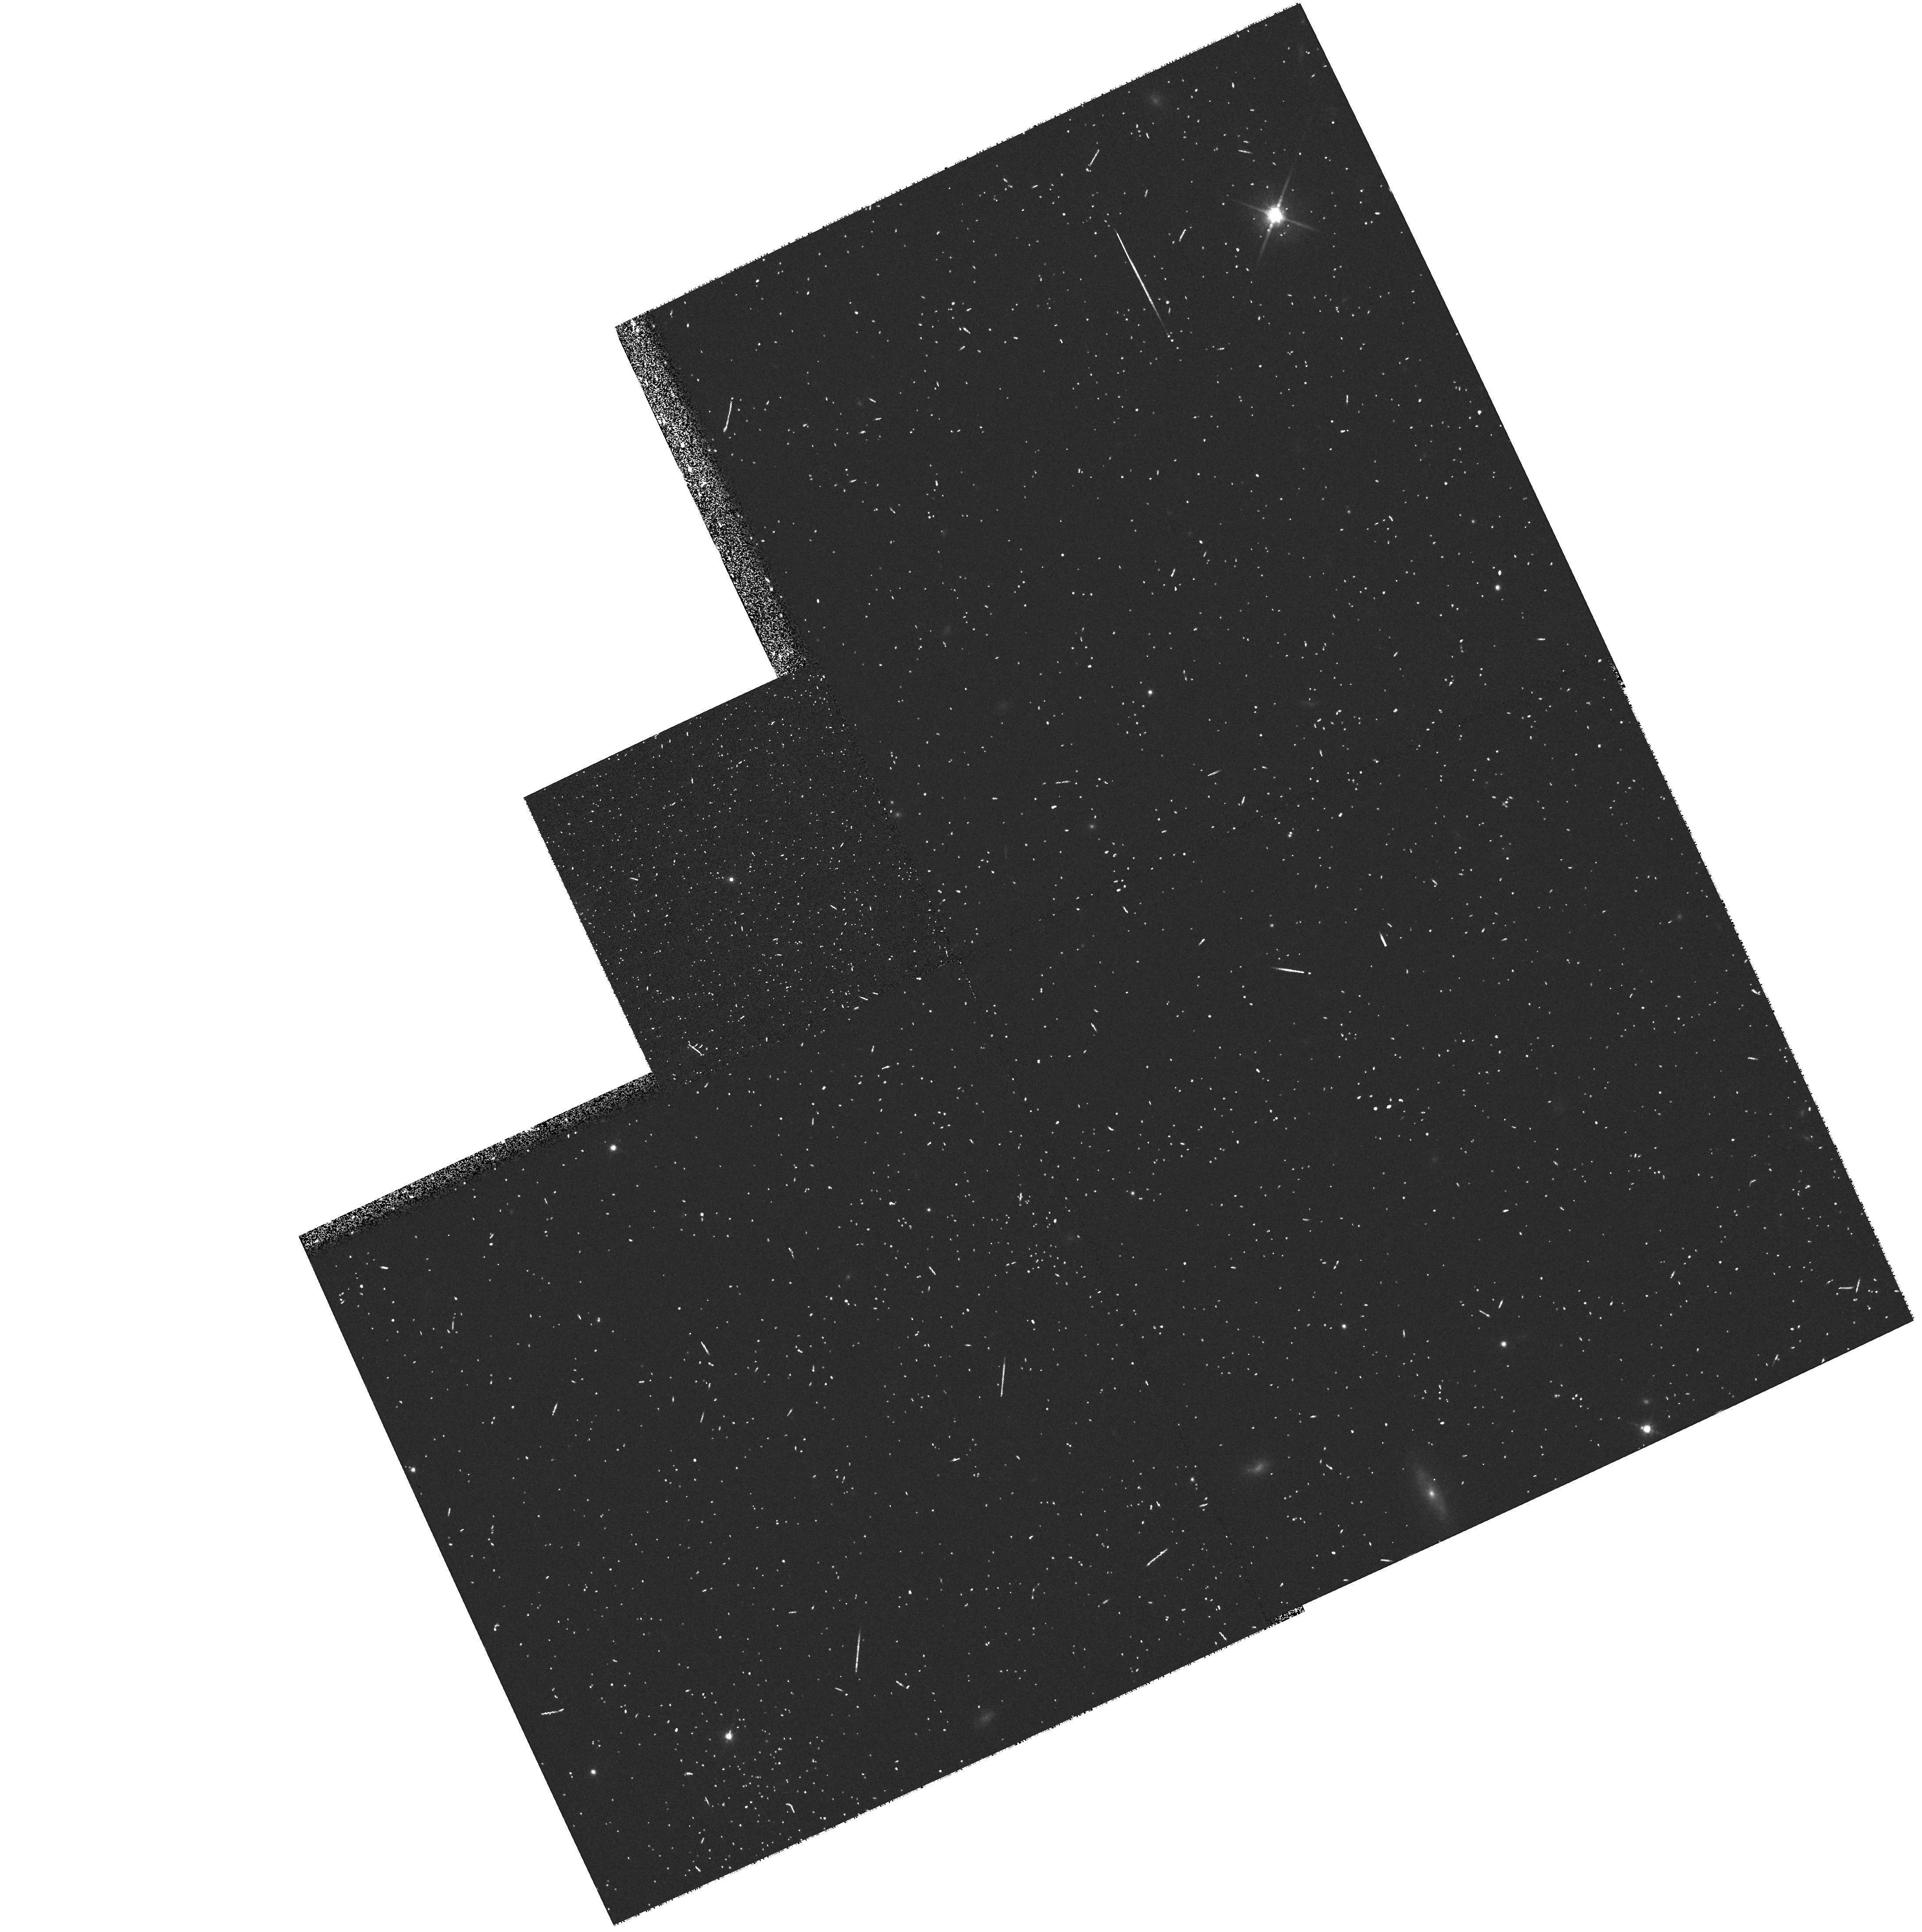
Target: 2MASSW2158-1550. Instrument: WFPC2/PC. Filter: F814W. Exposure: 7 min. Observation ID: hst_8581_07_wfpc2_pc_f814w_u64t07

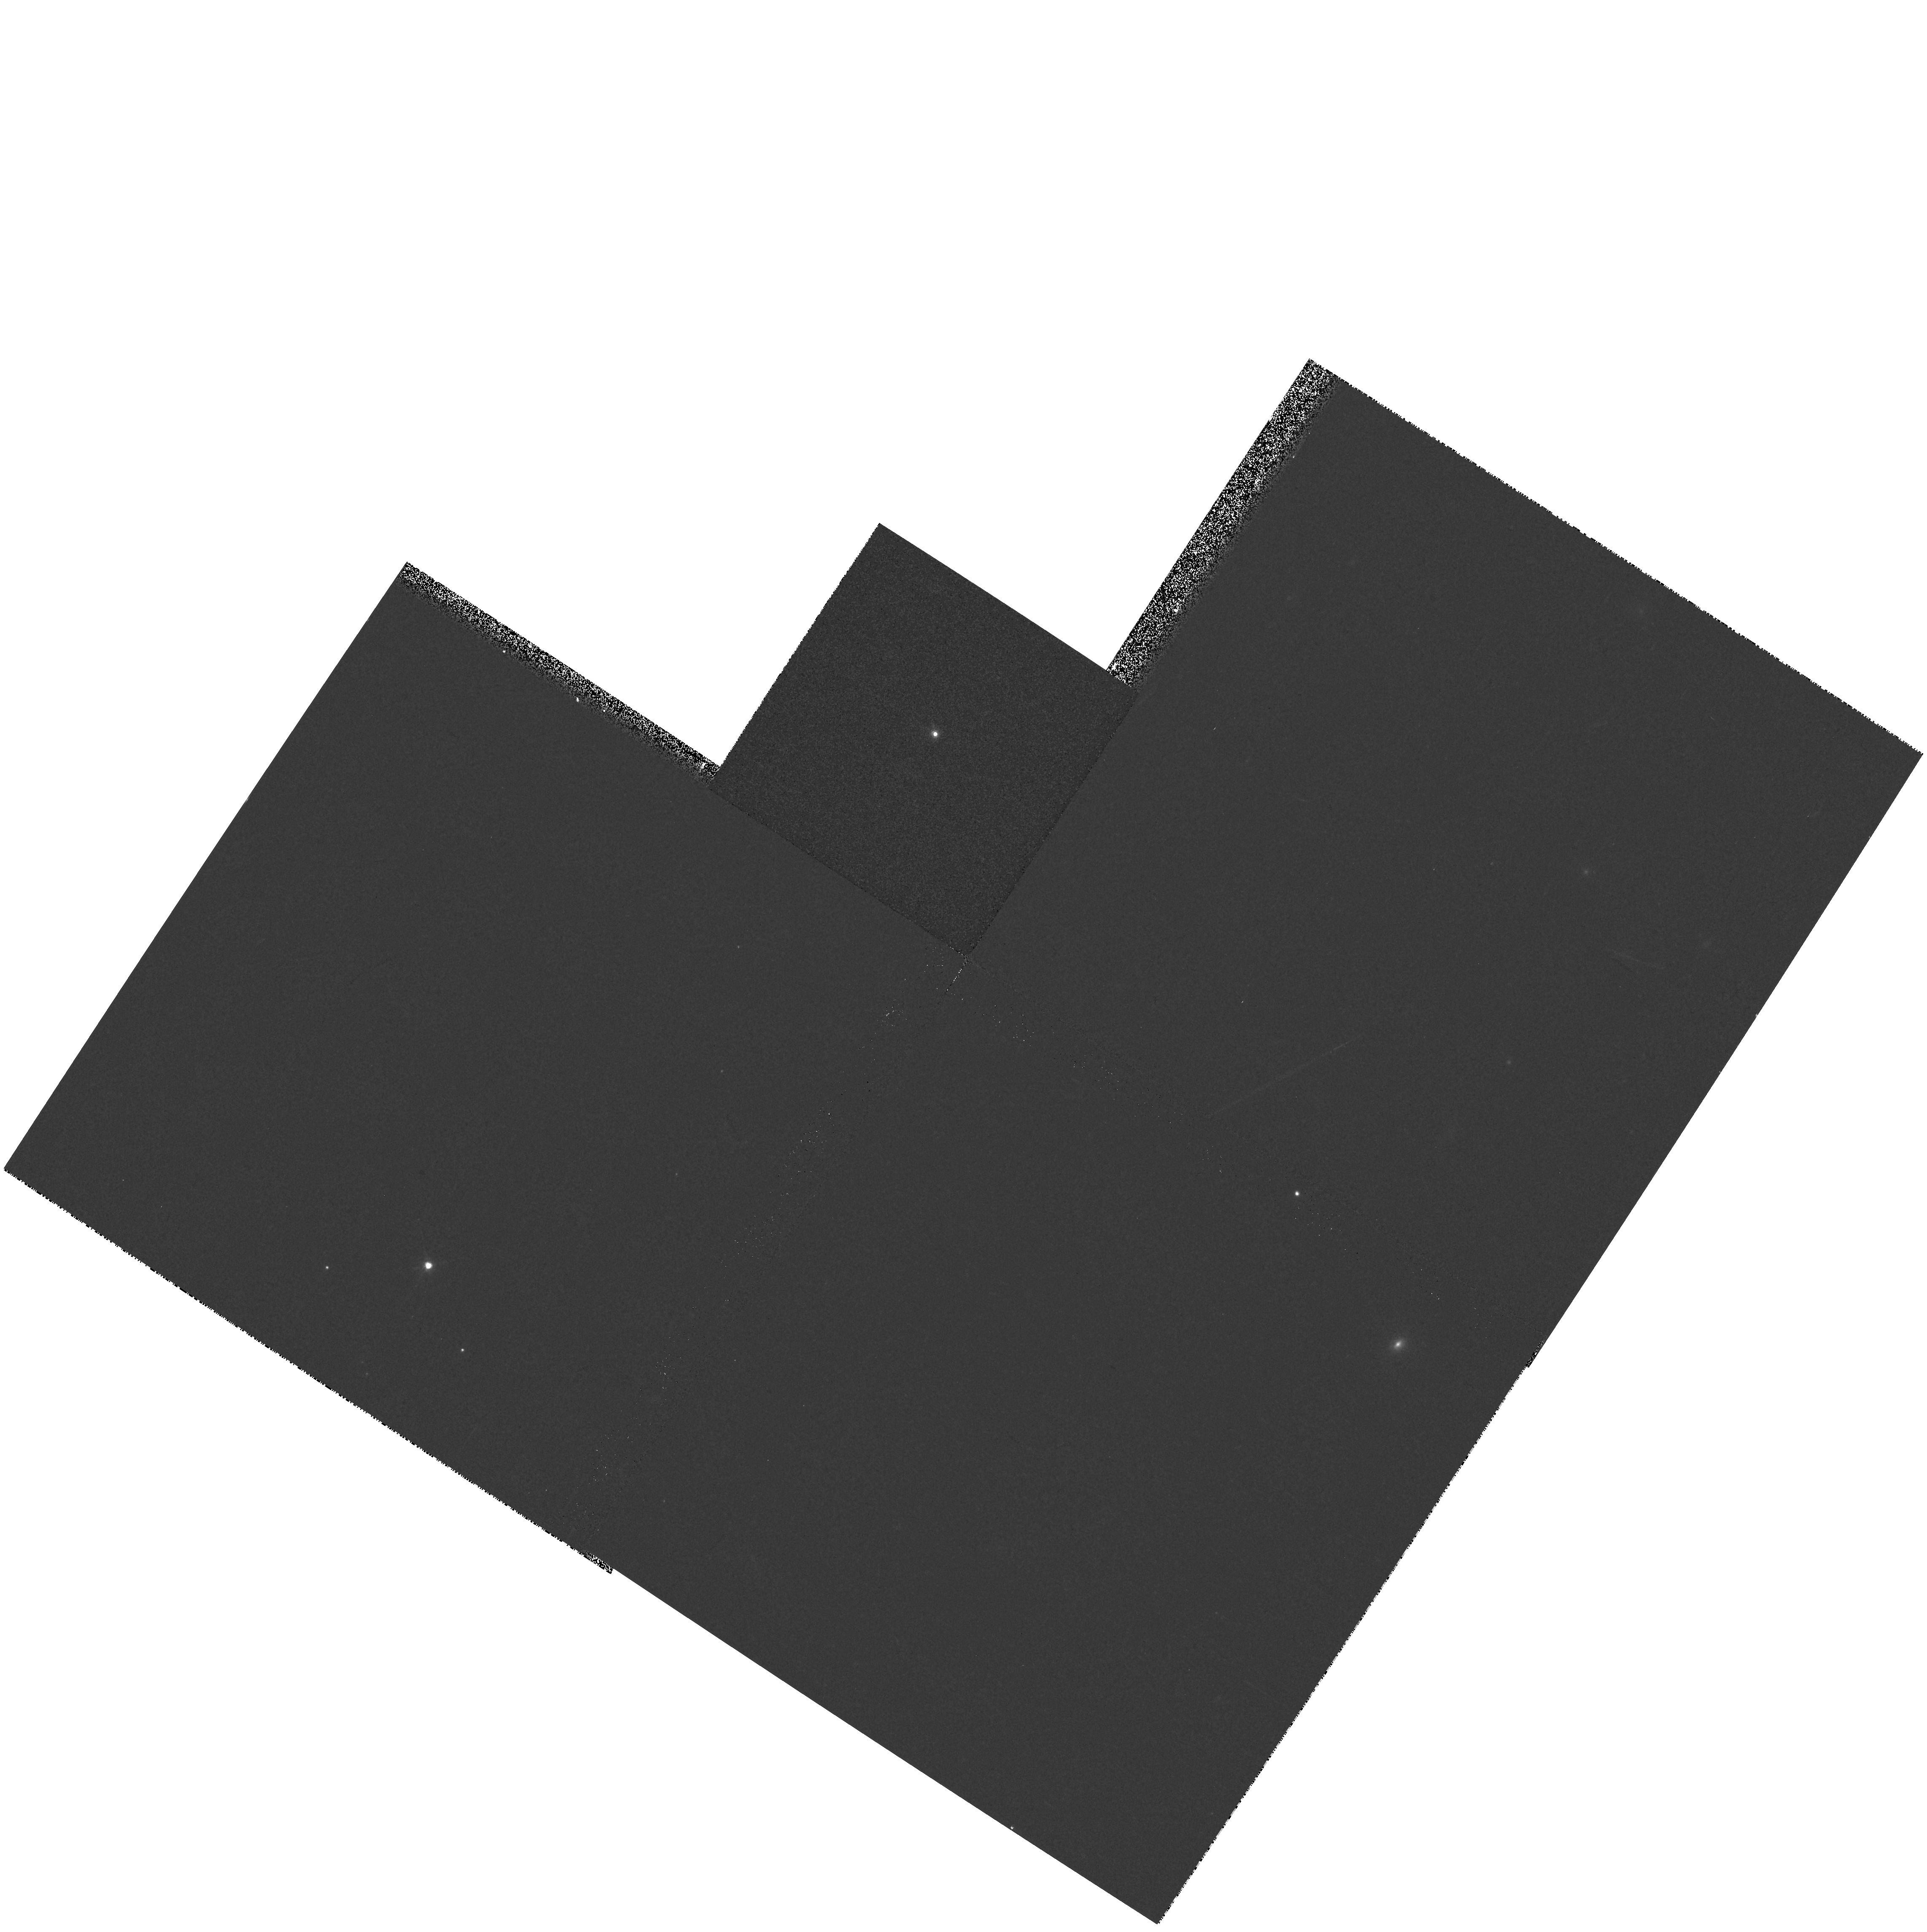
Target: 2MASSW1457+4517. Instrument: WFPC2/PC. Filter: F814W. Exposure: 2 min. Observation ID: hst_8581_64_wfpc2_pc_f814w_u64t64

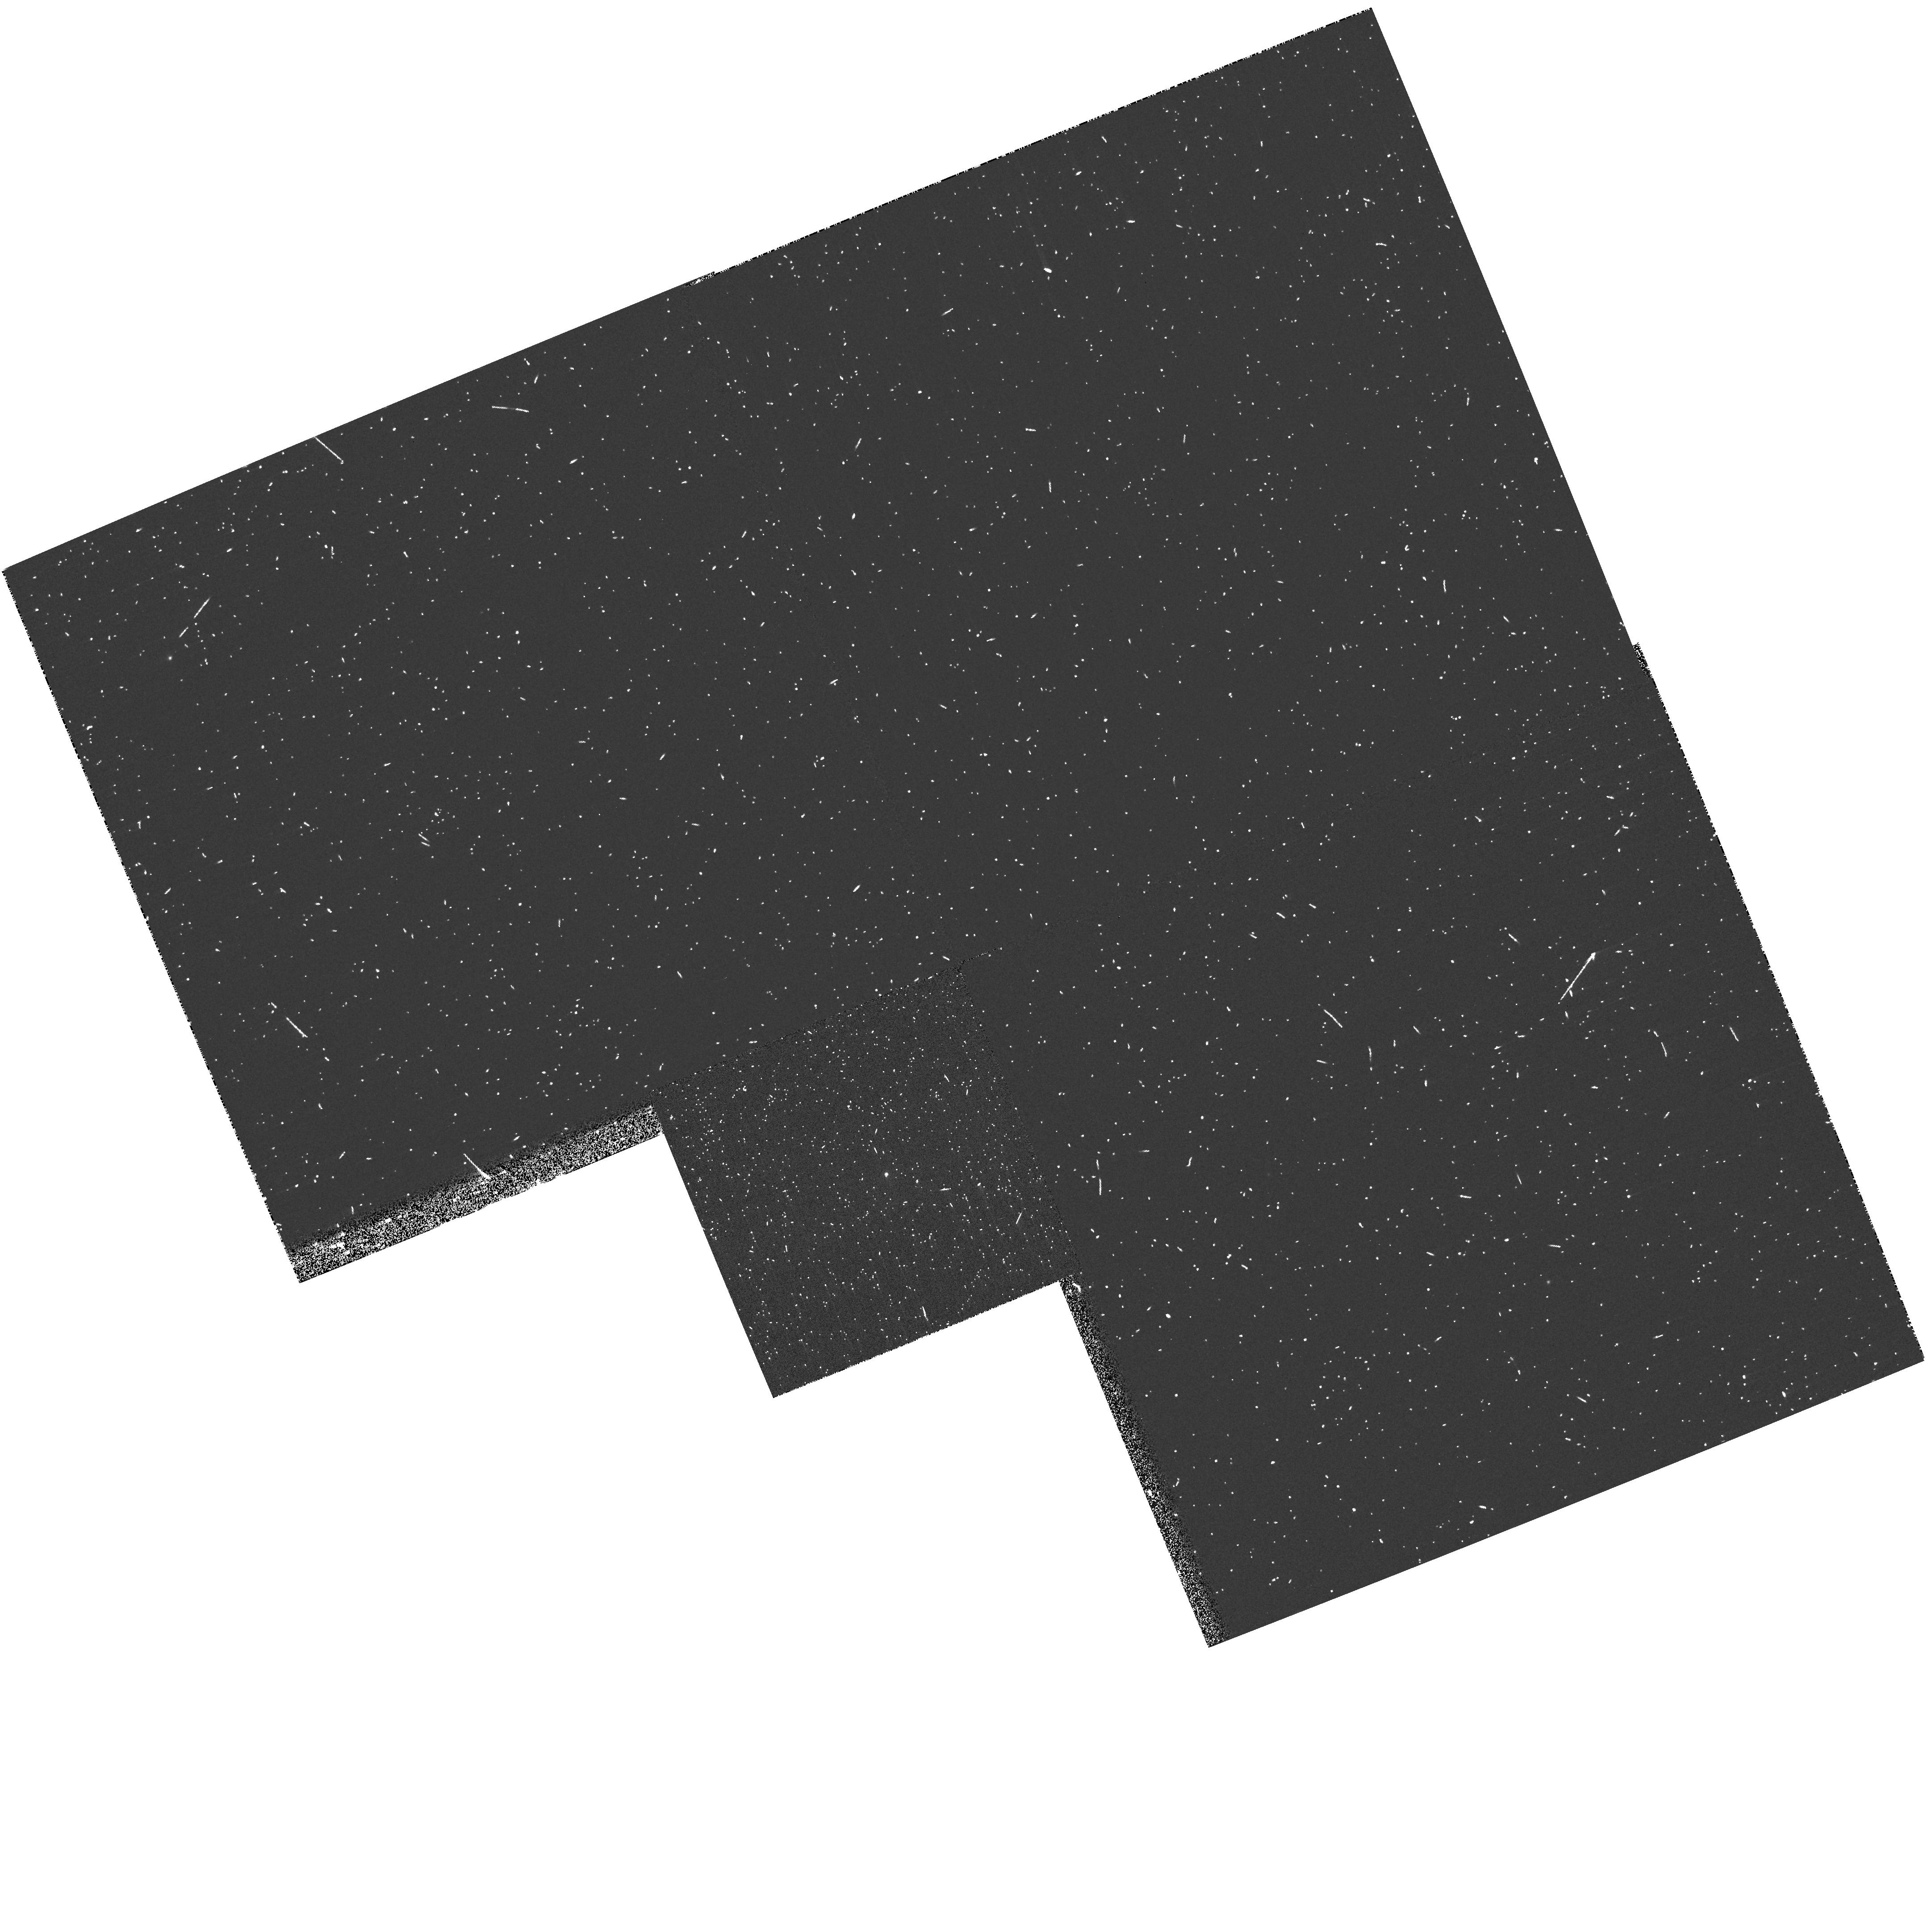
Target: 2MASSW1506+1321. Instrument: WFPC2/PC. Filter: F1042M. Exposure: 8 min. Observation ID: hst_8581_67_wfpc2_pc_f1042m_u64t67

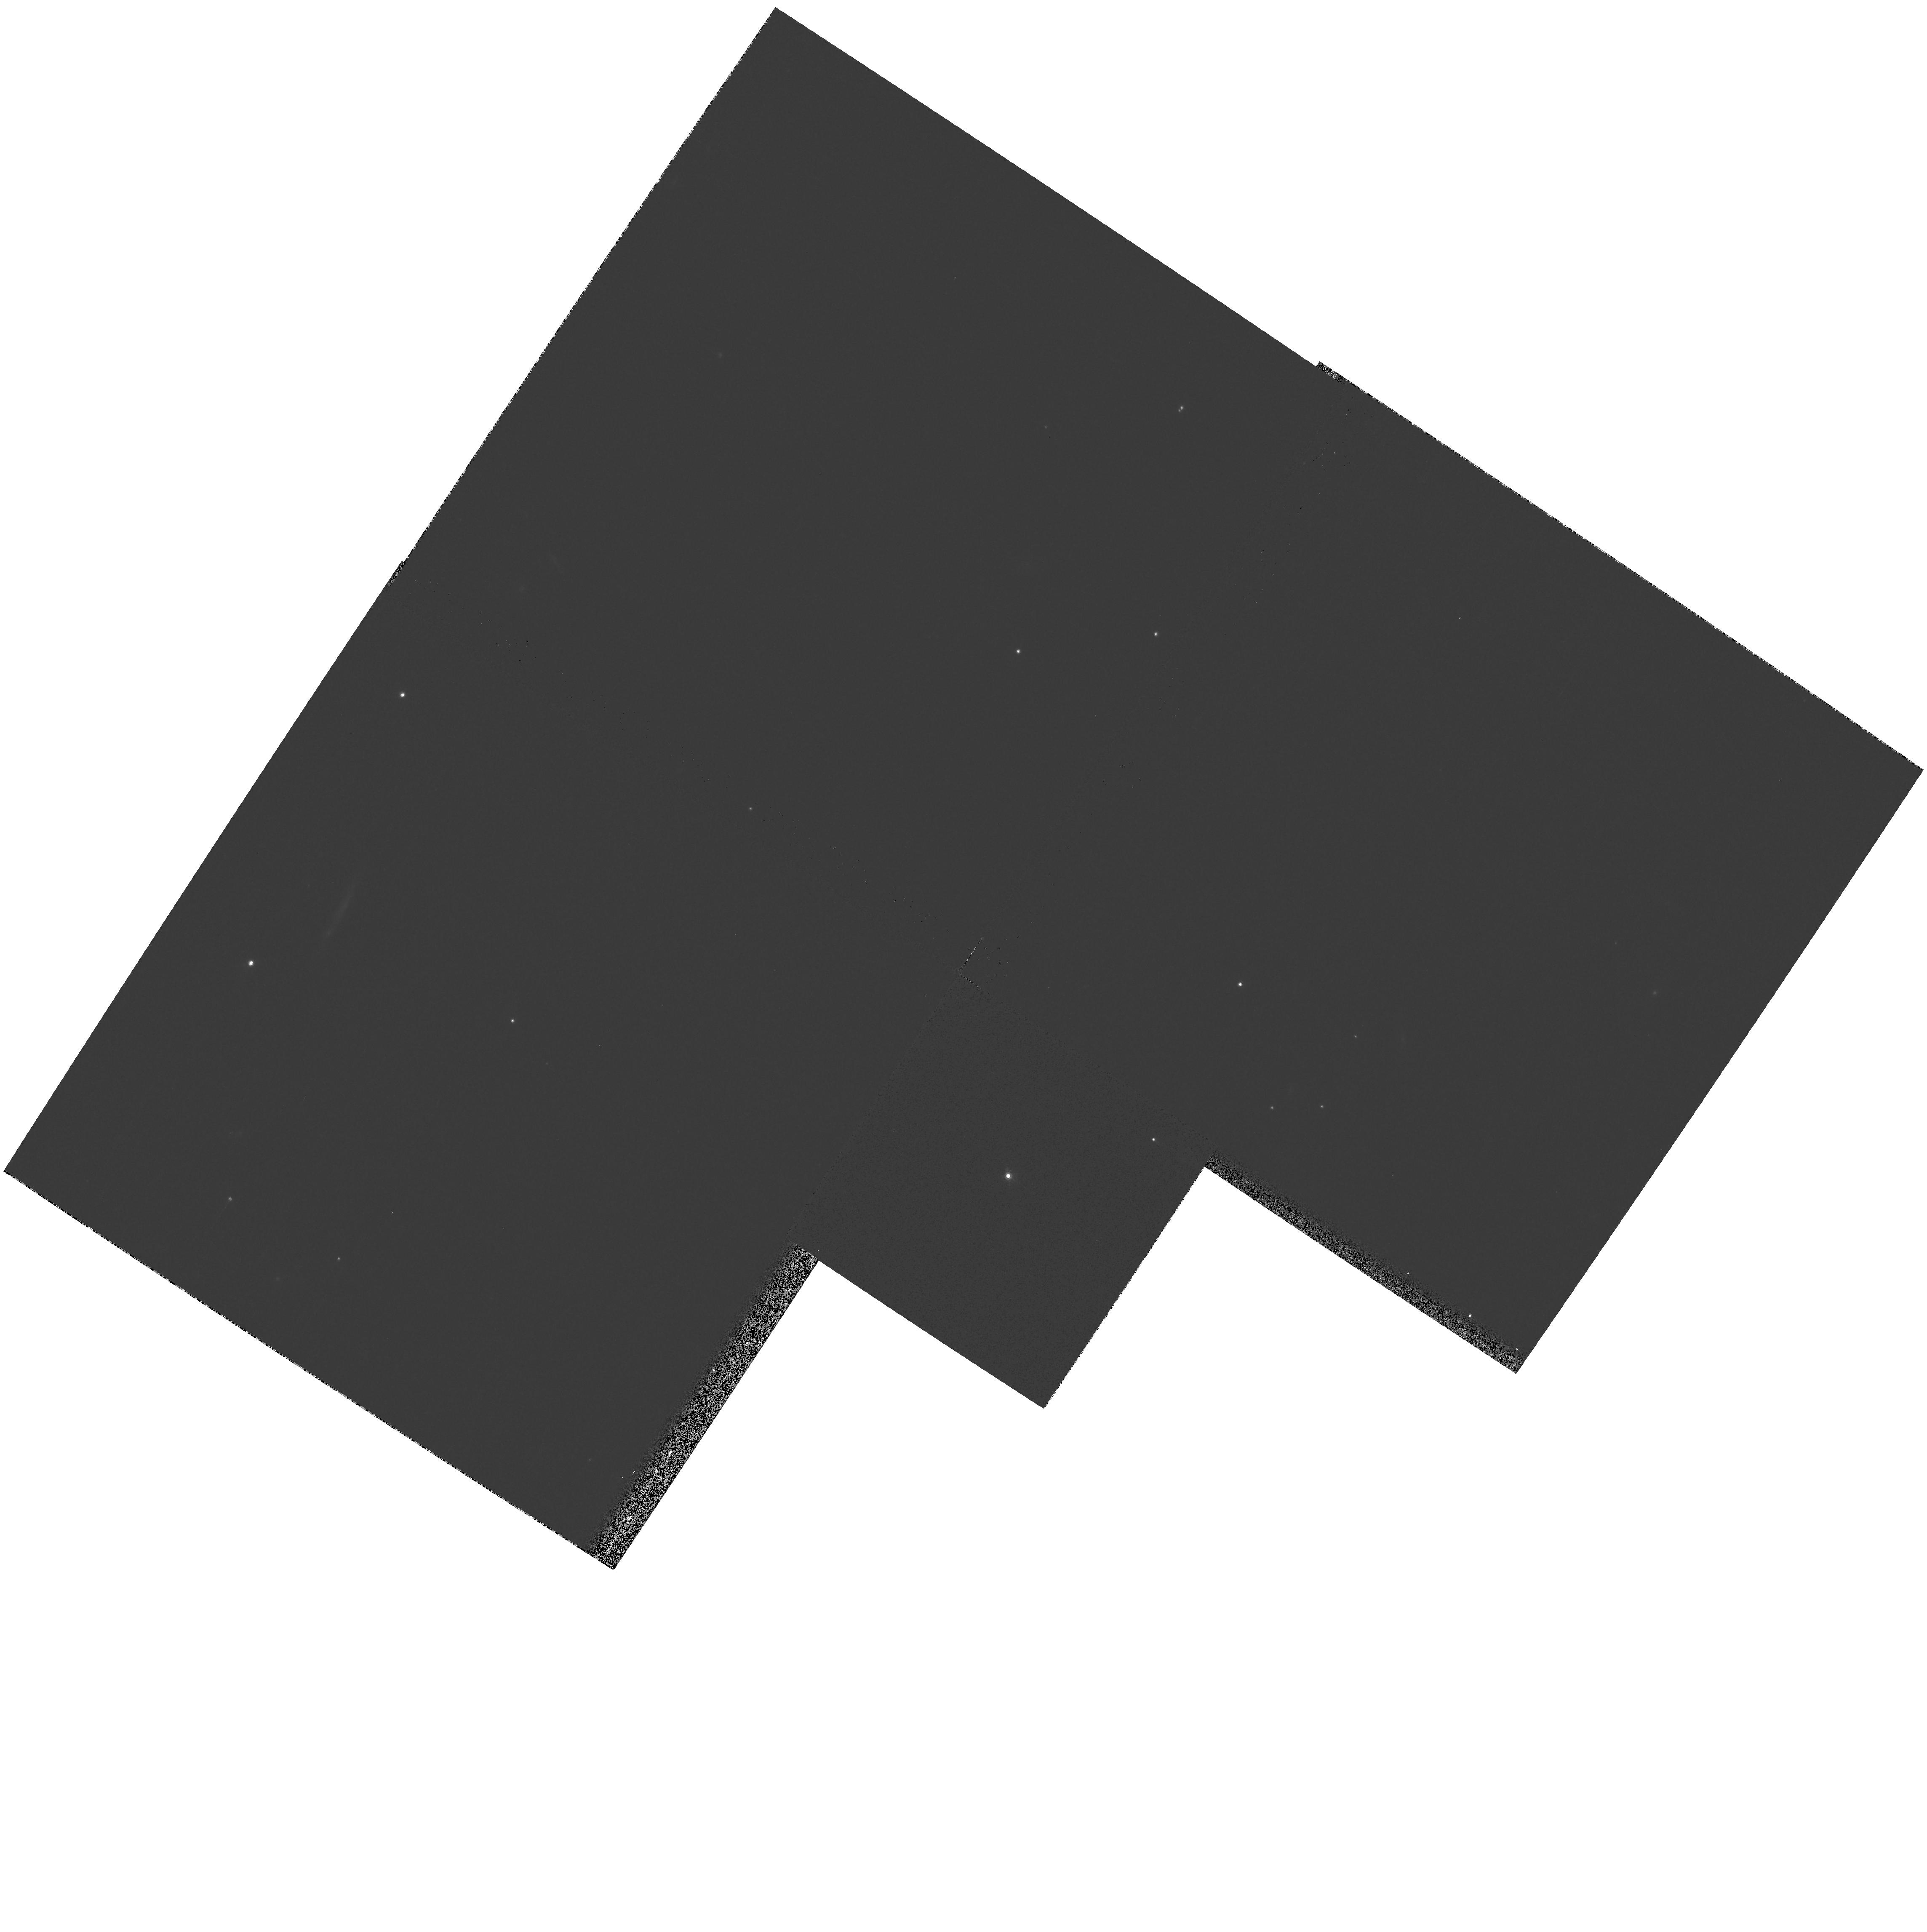
Target: 2MASSW1550+3041. Instrument: WFPC2/PC. Filter: F814W. Exposure: 2 min. Observation ID: hst_8581_b3_wfpc2_pc_f814w_u64tb3

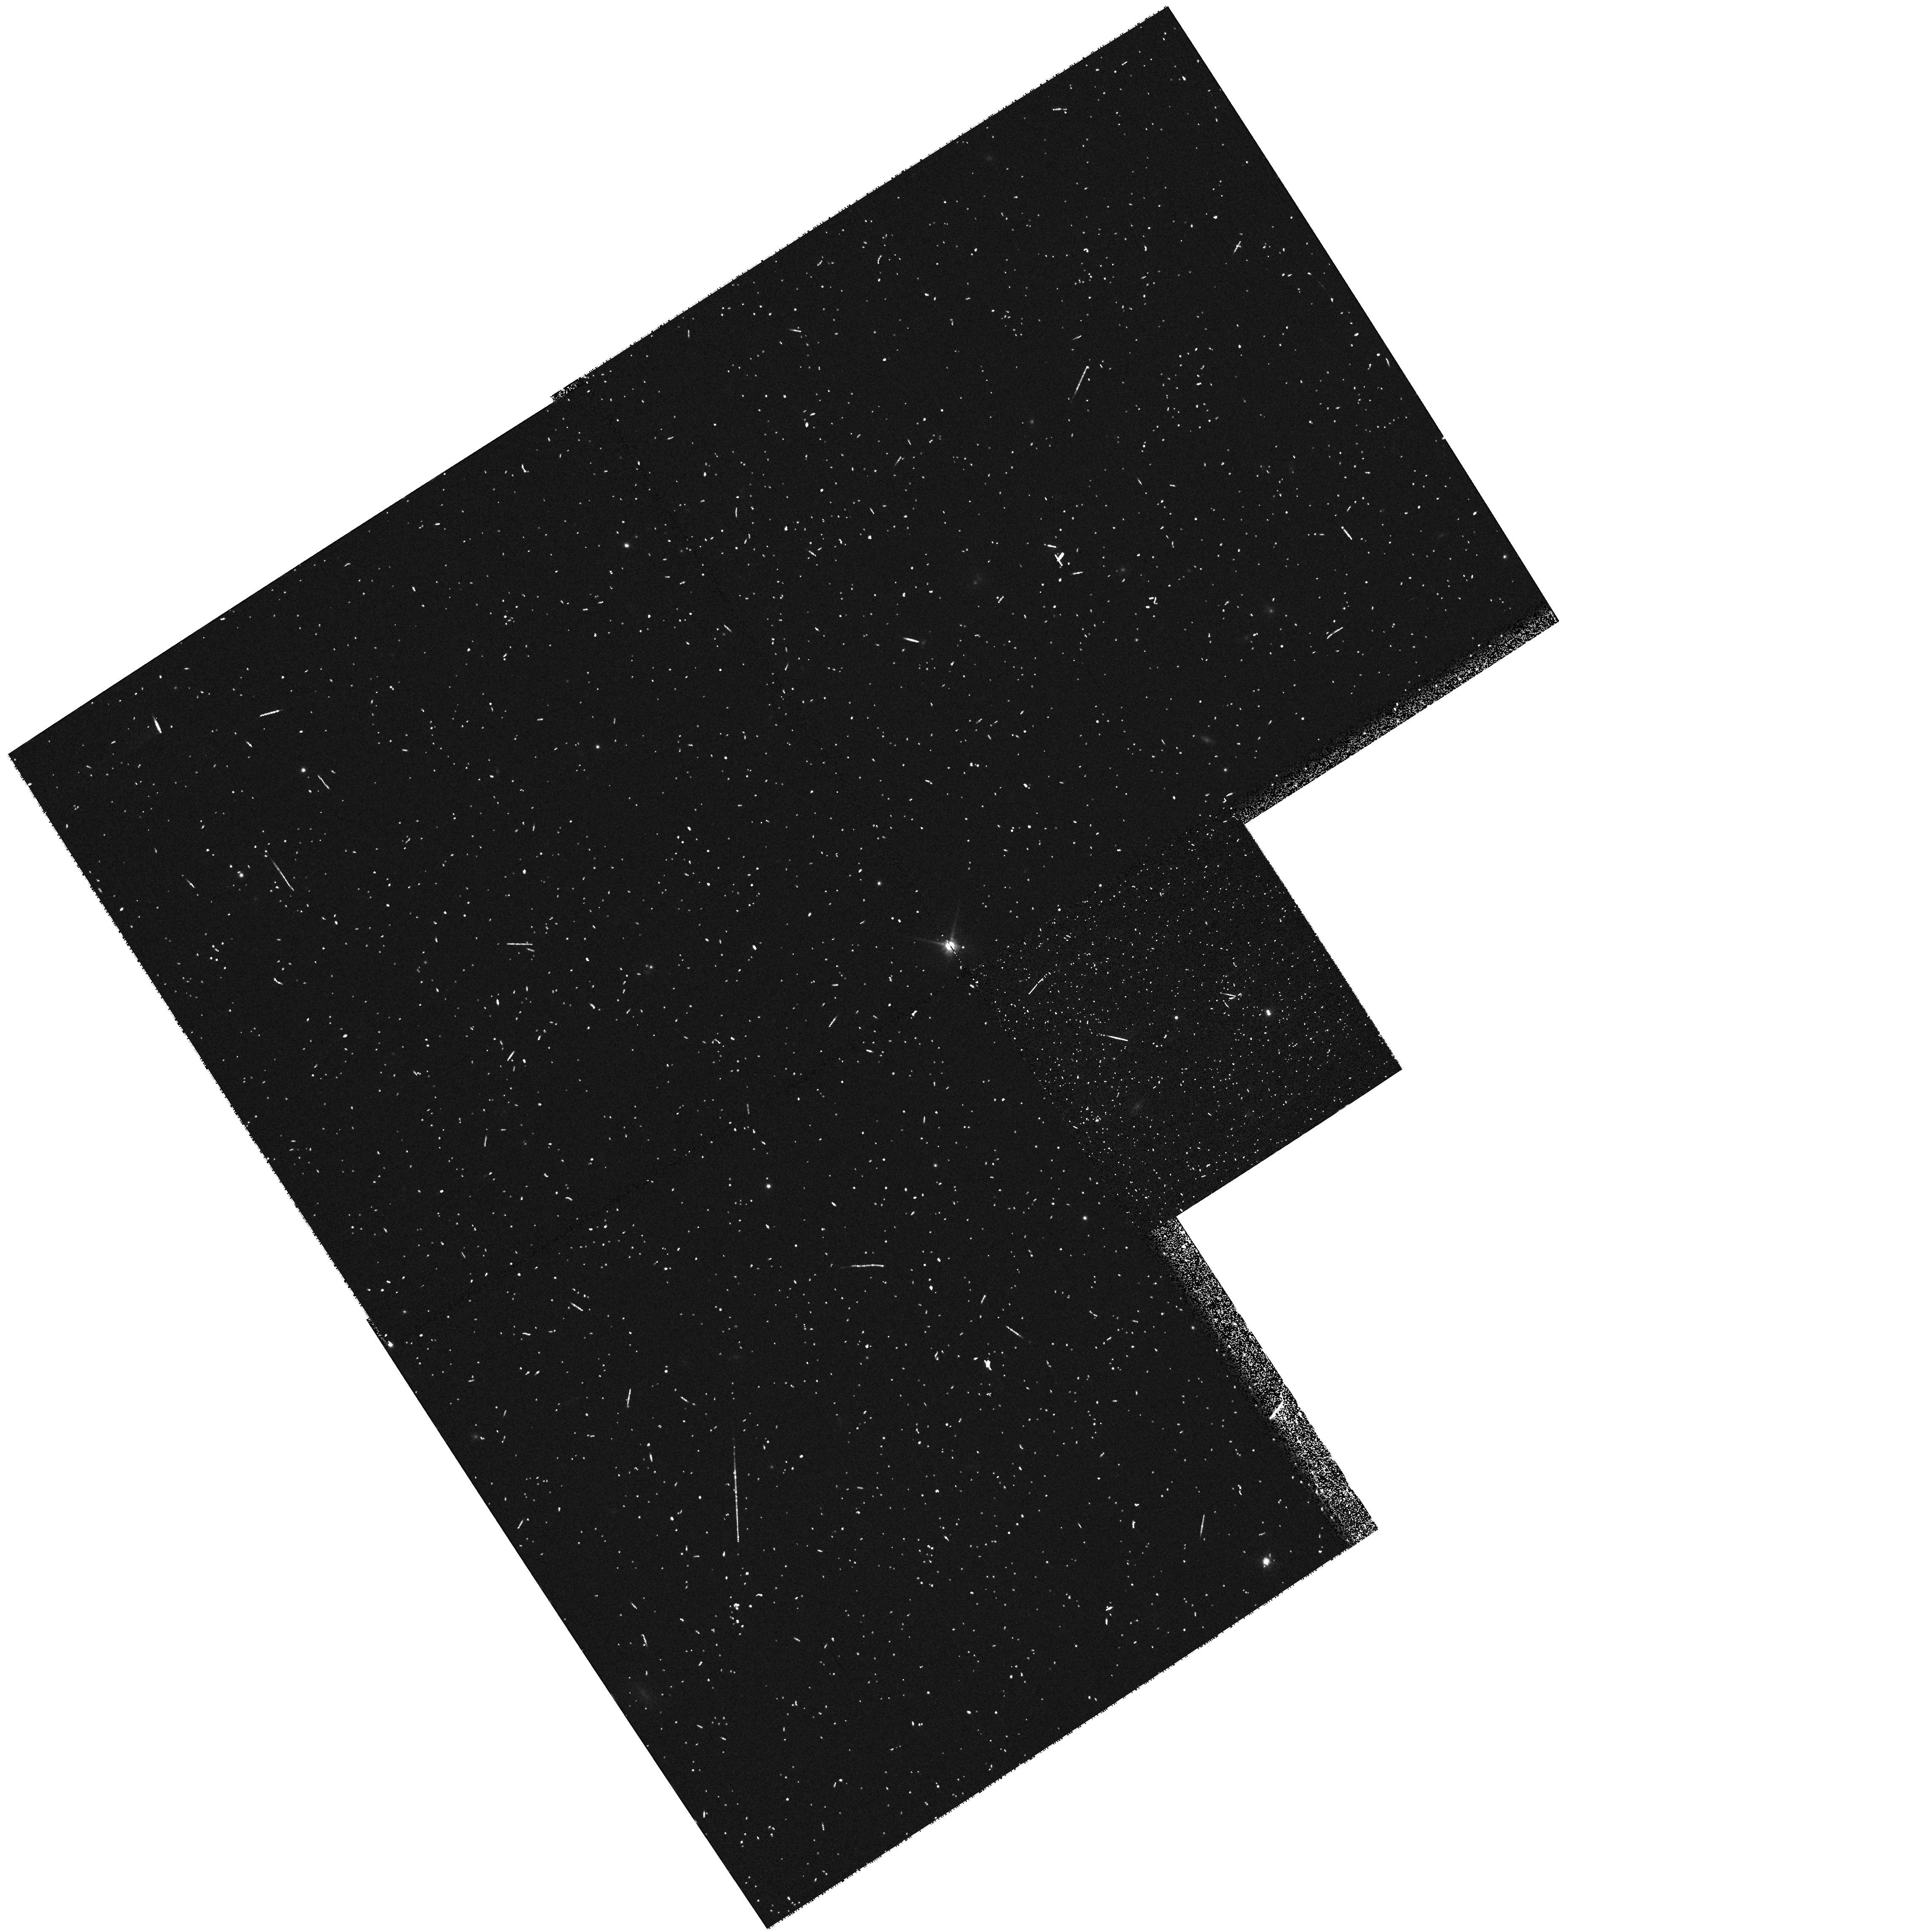
Target: 2MASSW0355+2257. Instrument: WFPC2/PC. Filter: F814W. Exposure: 7 min. Observation ID: hst_8581_08_wfpc2_pc_f814w_u64t08

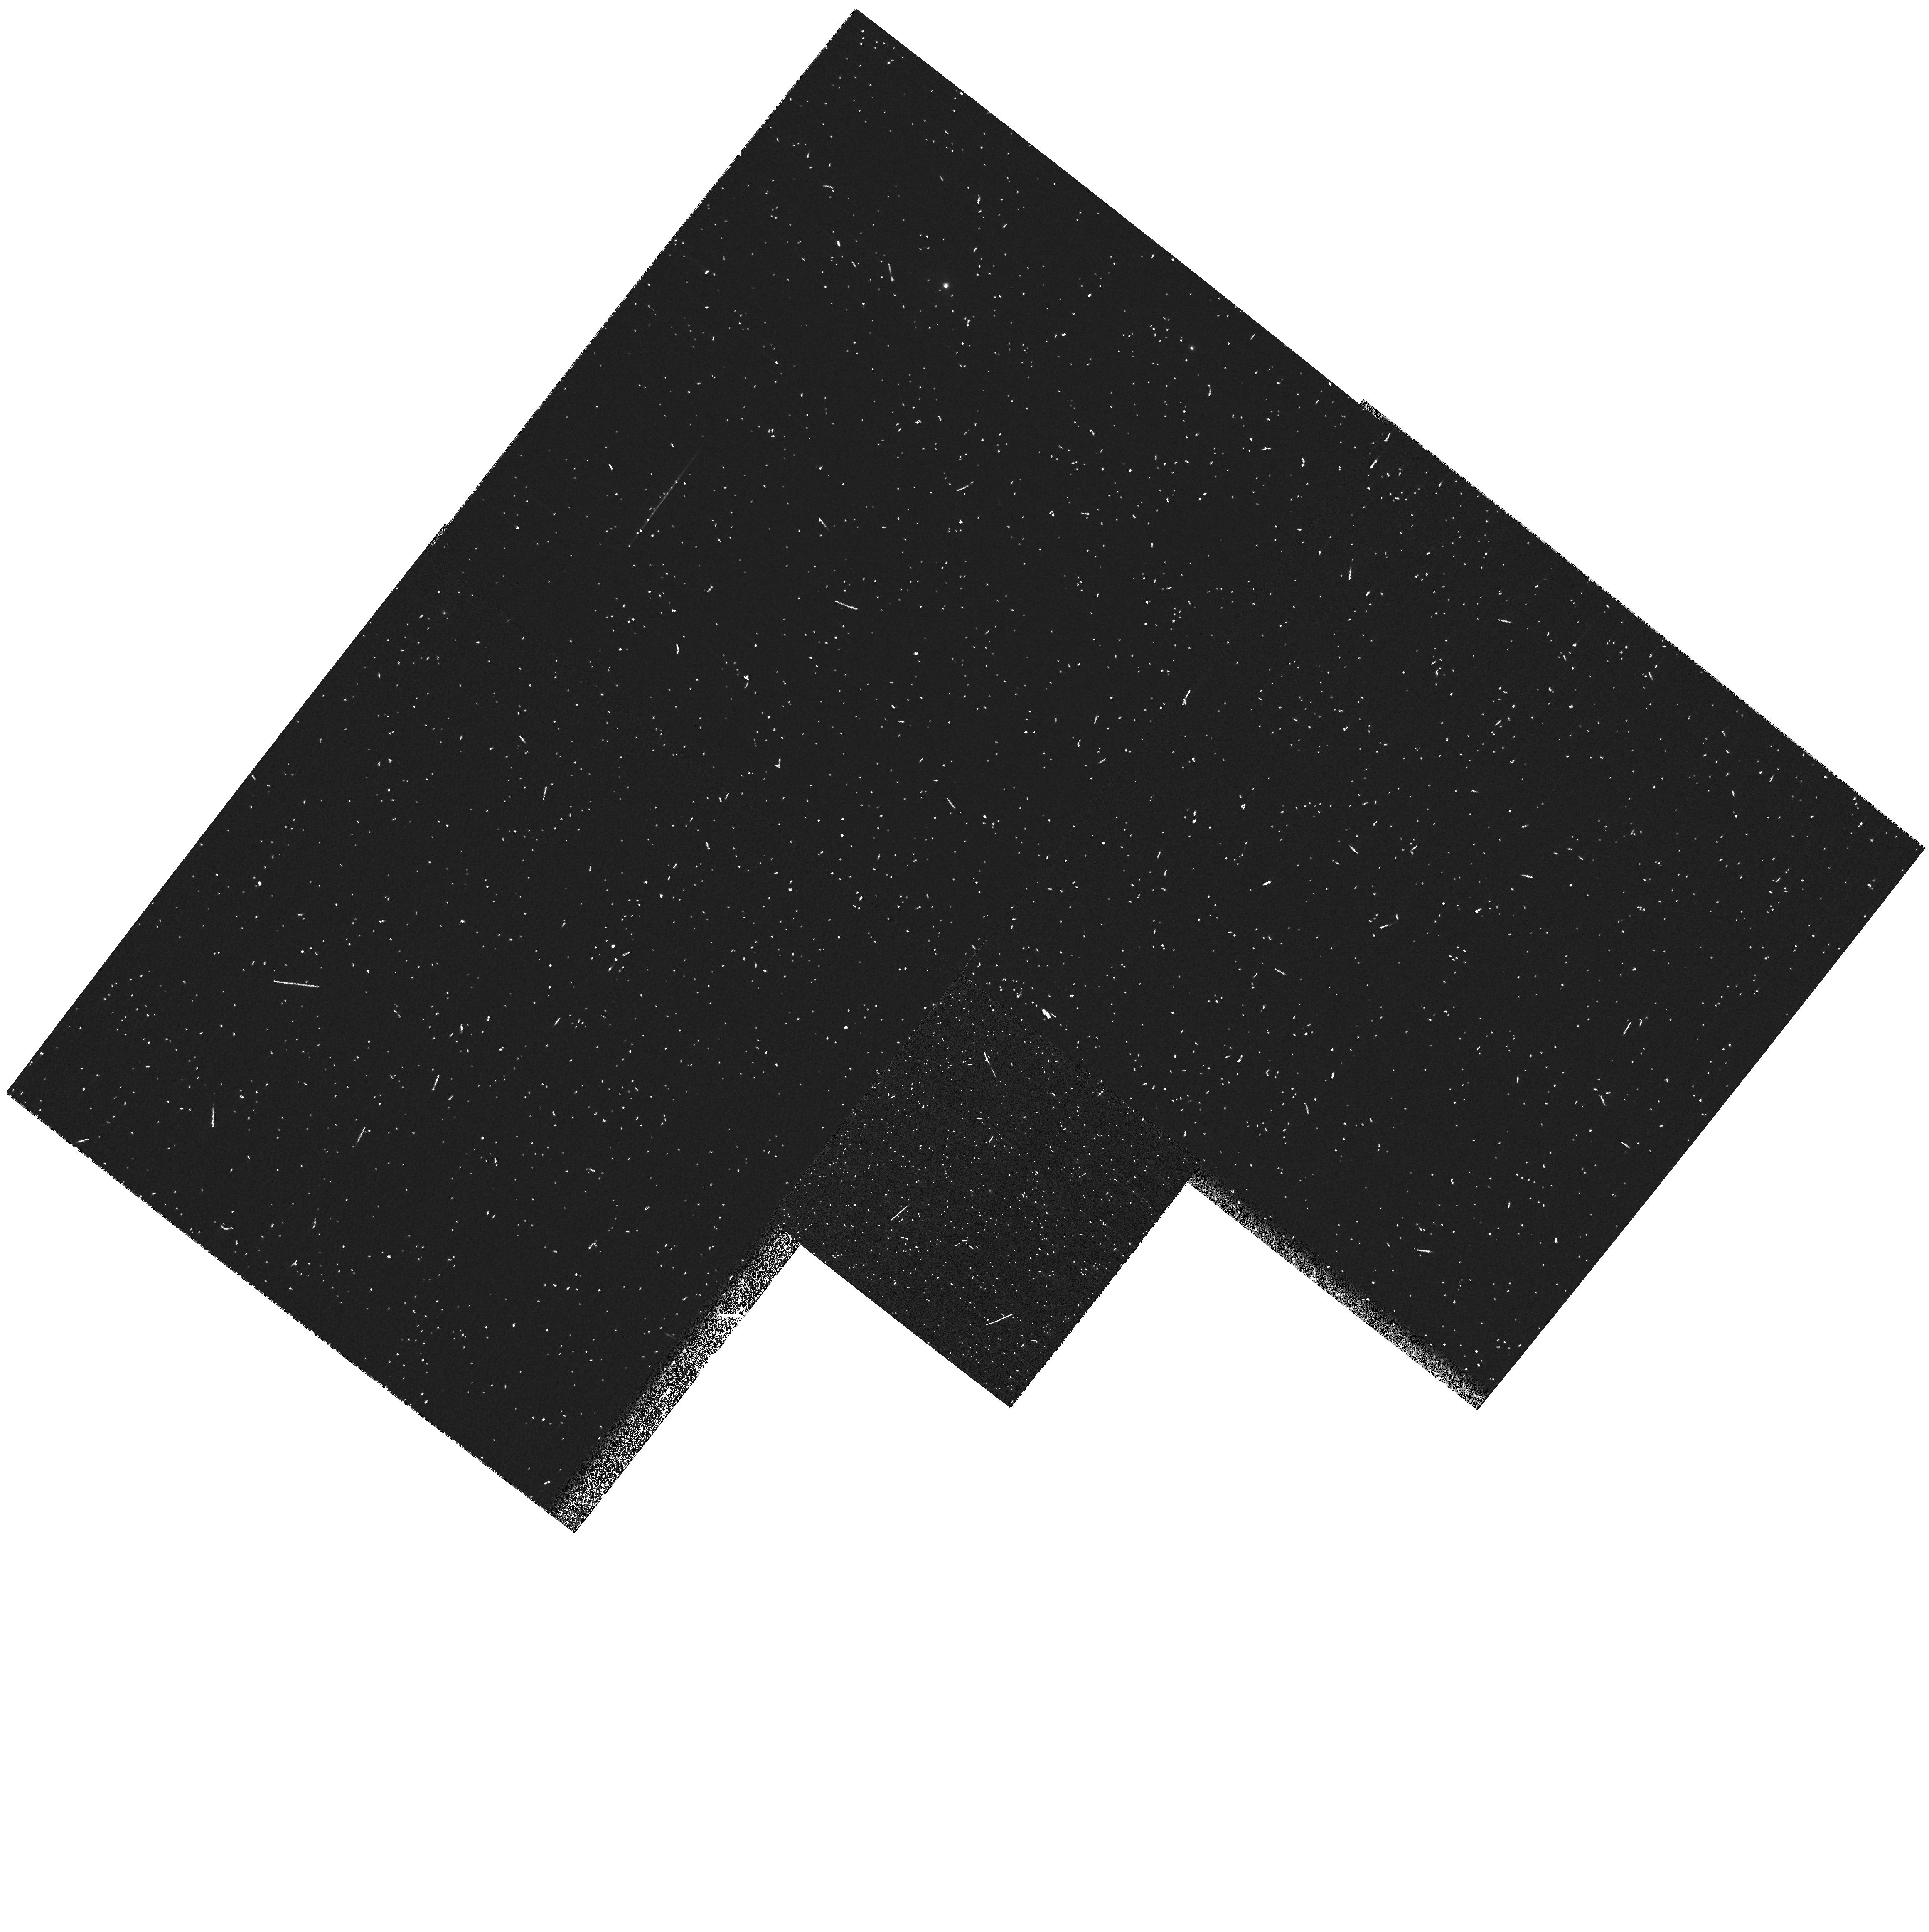
Target: 2MASSW1526+2043. Instrument: WFPC2/PC. Filter: F1042M. Exposure: 8 min. Observation ID: hst_8581_38_wfpc2_pc_f1042m_u64t38

A search for low-mass companions to ultracool dwarfs (PI: Reid, I. Neill)

We propose to use the unparalleled resolution and sensitivity of WFPC2 to search for very low-mass (VLM) companions to a complete sample of 120 late-M and L dwarfs, drawn mainly from the 2MASS and SDSS surveys. Our primary goal is to determine the multiplicity of M < 0.1 M_\odot dwarfs. In particular, we aim to identify binary systems suitable for long-term astrometric monitoring and mass measurement, and systems with cool, sub-1000K companions. With a dynamic range of Delta m_I ~ 5 mag. for separations Delta > 0arcs3, these observations are capable of detecting companions with mass ratios M_Sec / M_Pri > 0.4. Most of our targets are at distances between ~10 and 40 parsecs. Given a binary fraction and semi-major axis distribution similar to M dwarfs, approximately 20\ are expected to be resolved. With detection limits extending well below the hydrogen-burning limit to Gl229B-like temperature, these observations, supplemented by ground-based imaging and spectroscopy, will provide a definitive measurement of the binary fraction and mass-ratio distribution in VLM dwarfs.